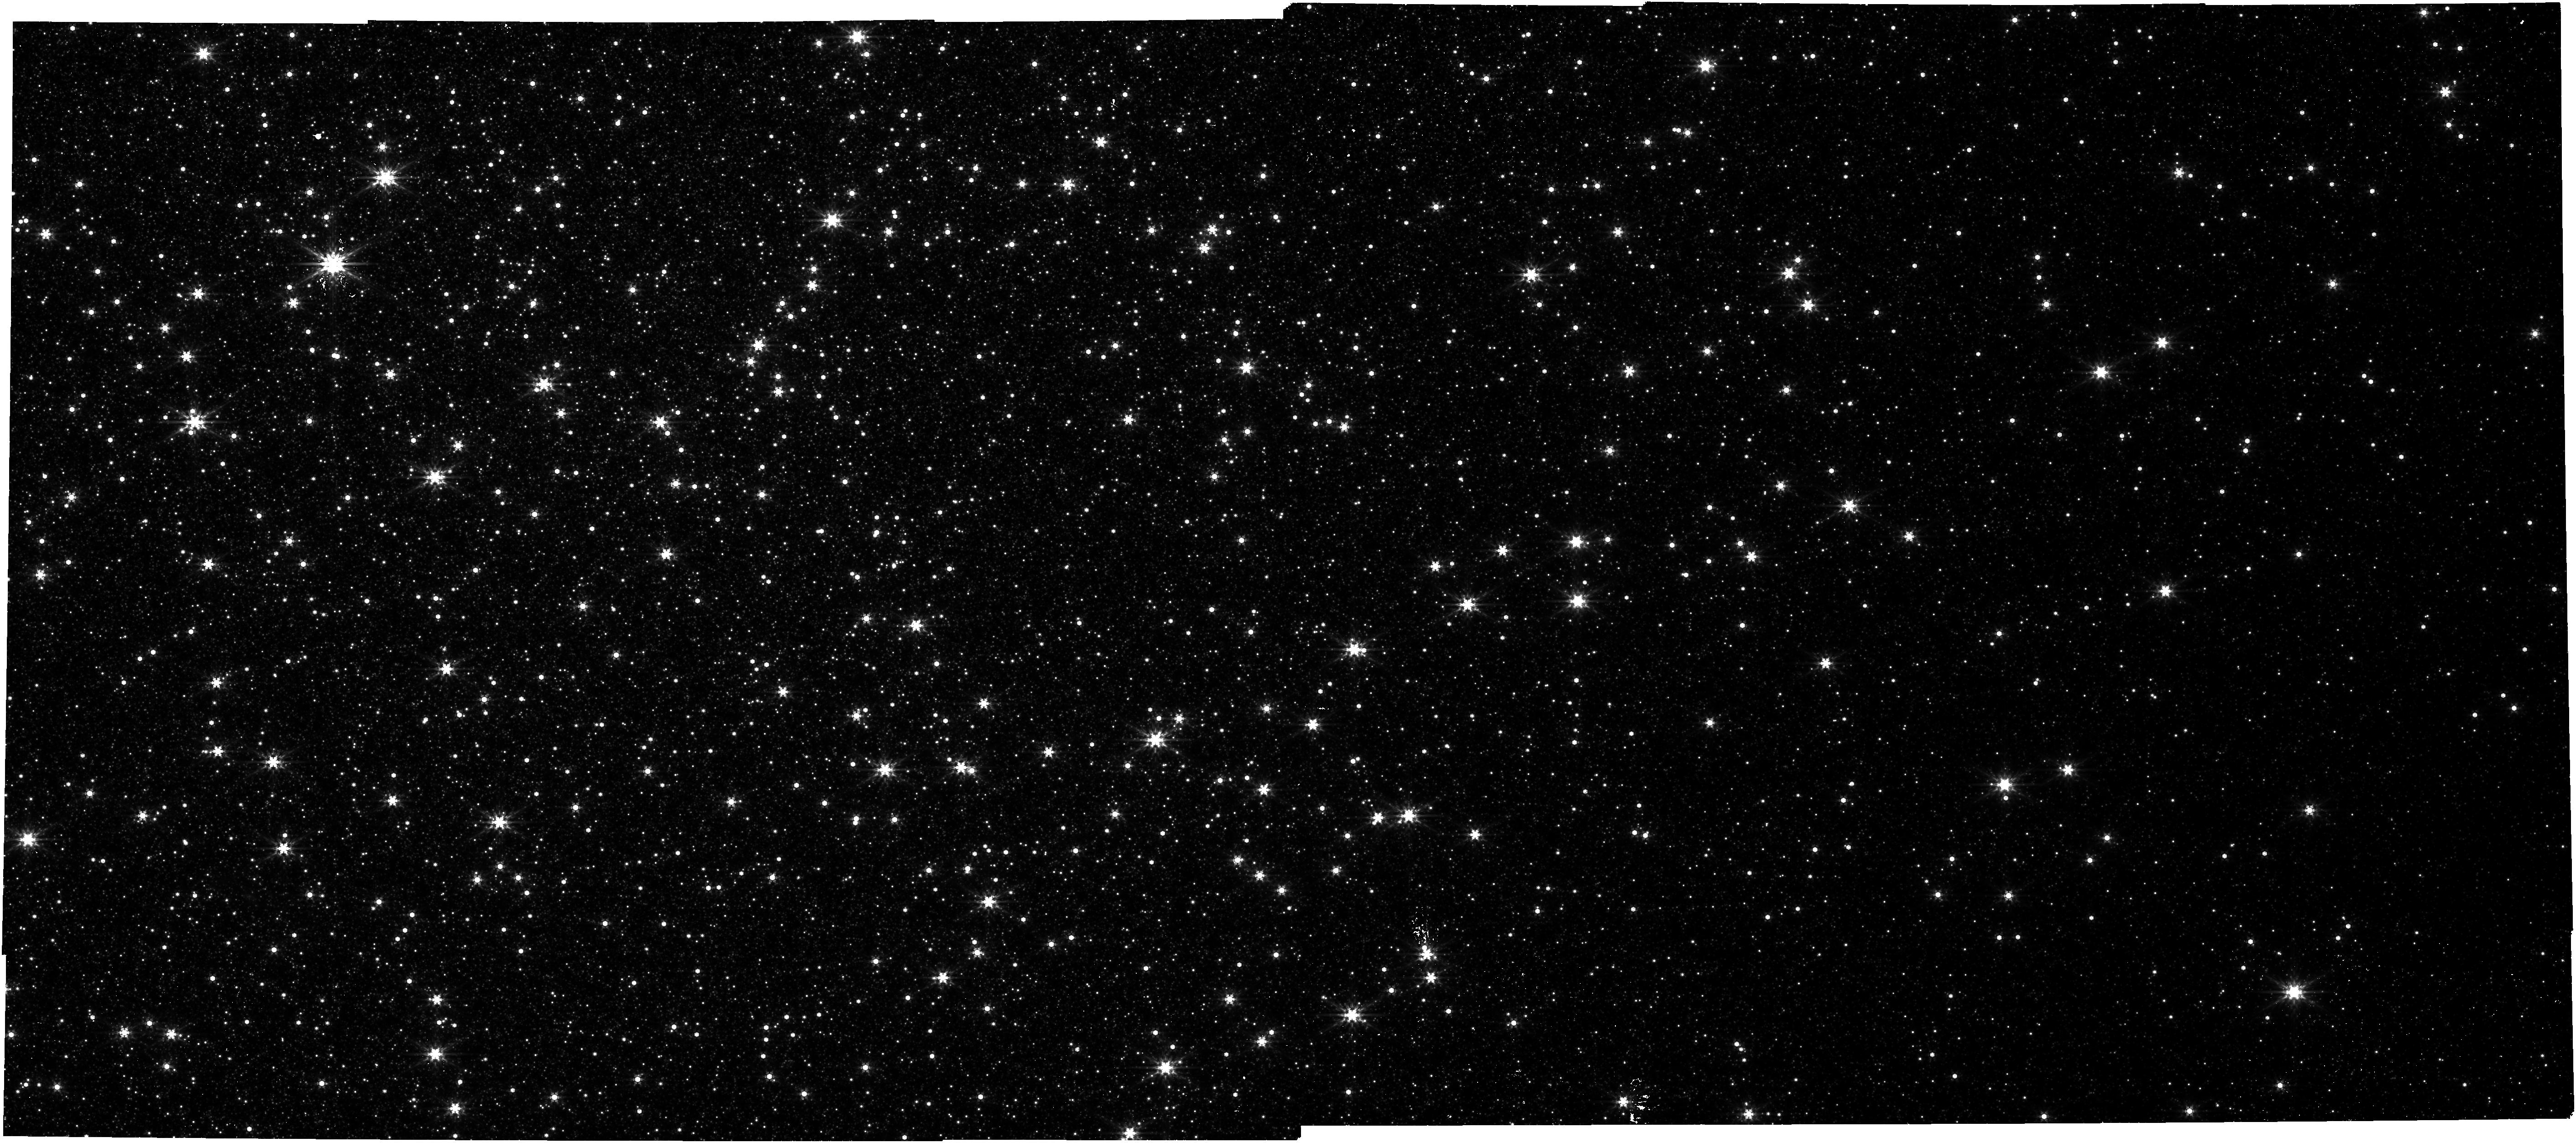
Target: NGC-5139. Instrument: NIRCAM. Filter: F444W. Exposure: 27 min. Observation ID: jw08322-o001_t001_nircam_clear-f444w

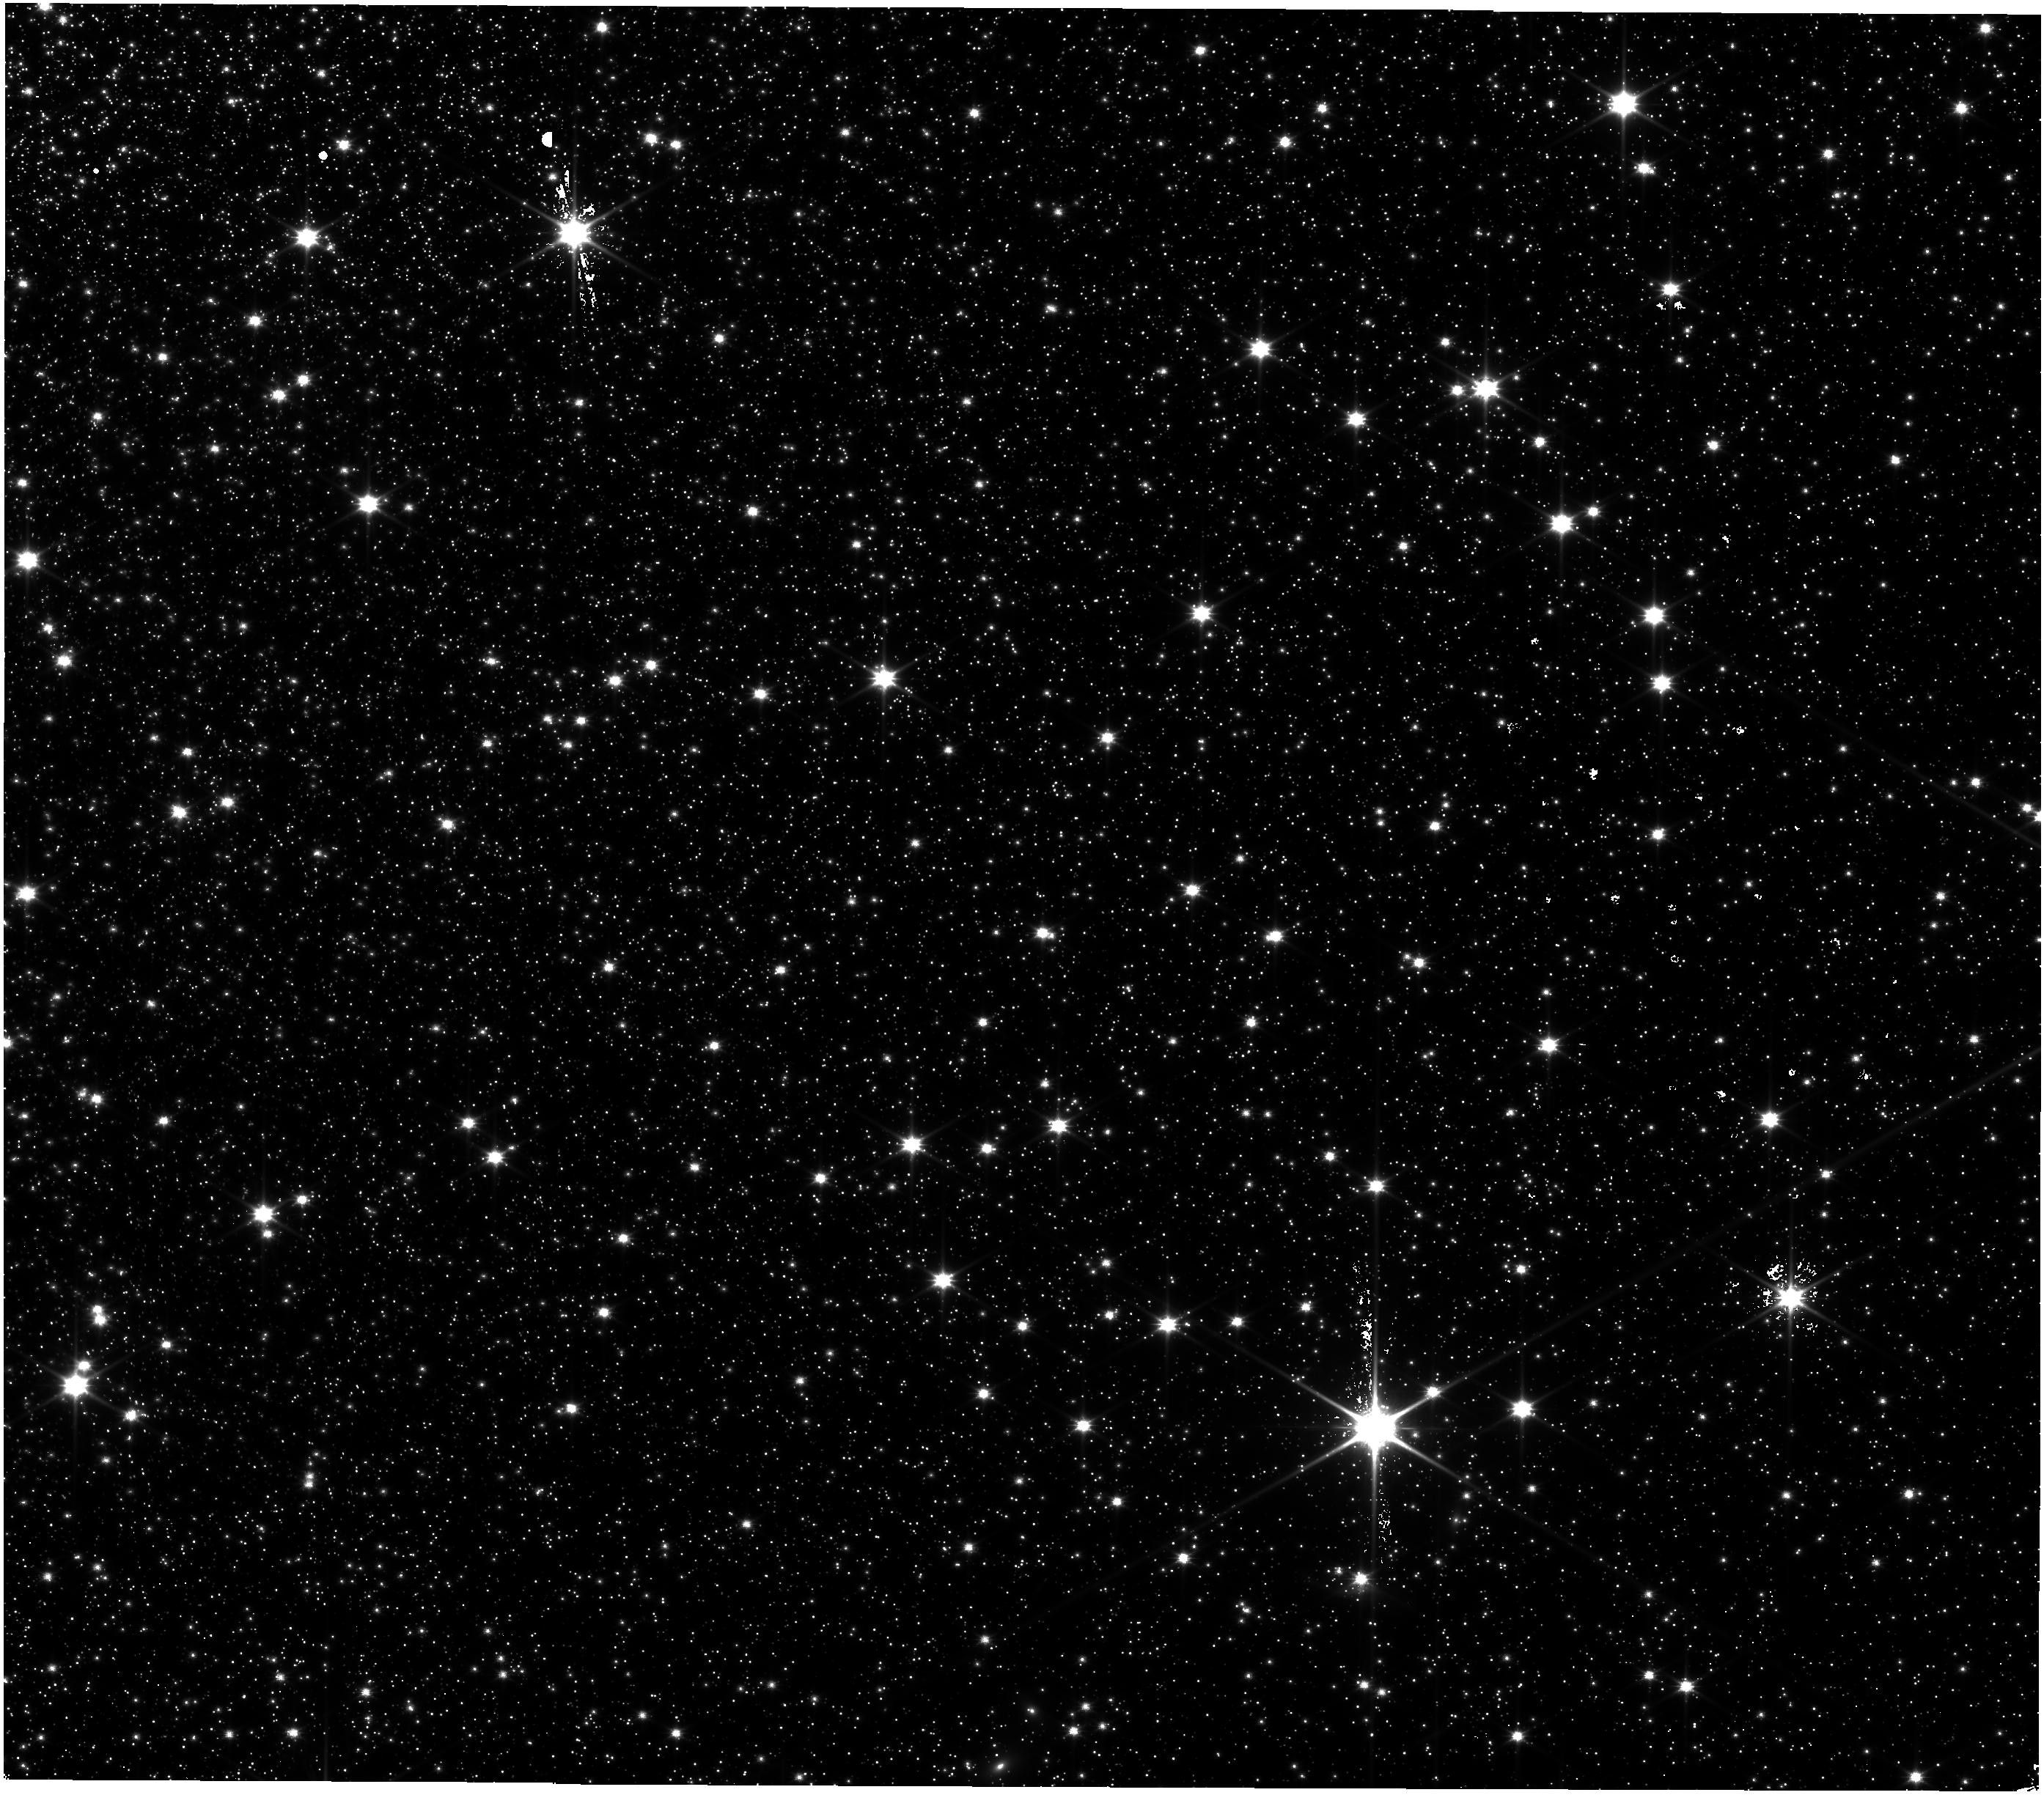
Target: NGC-5139. Instrument: NIRISS. Filter: CLEAR+F115W. Exposure: 23 min. Observation ID: jw08322-o001_t001_niriss_clear-f115w

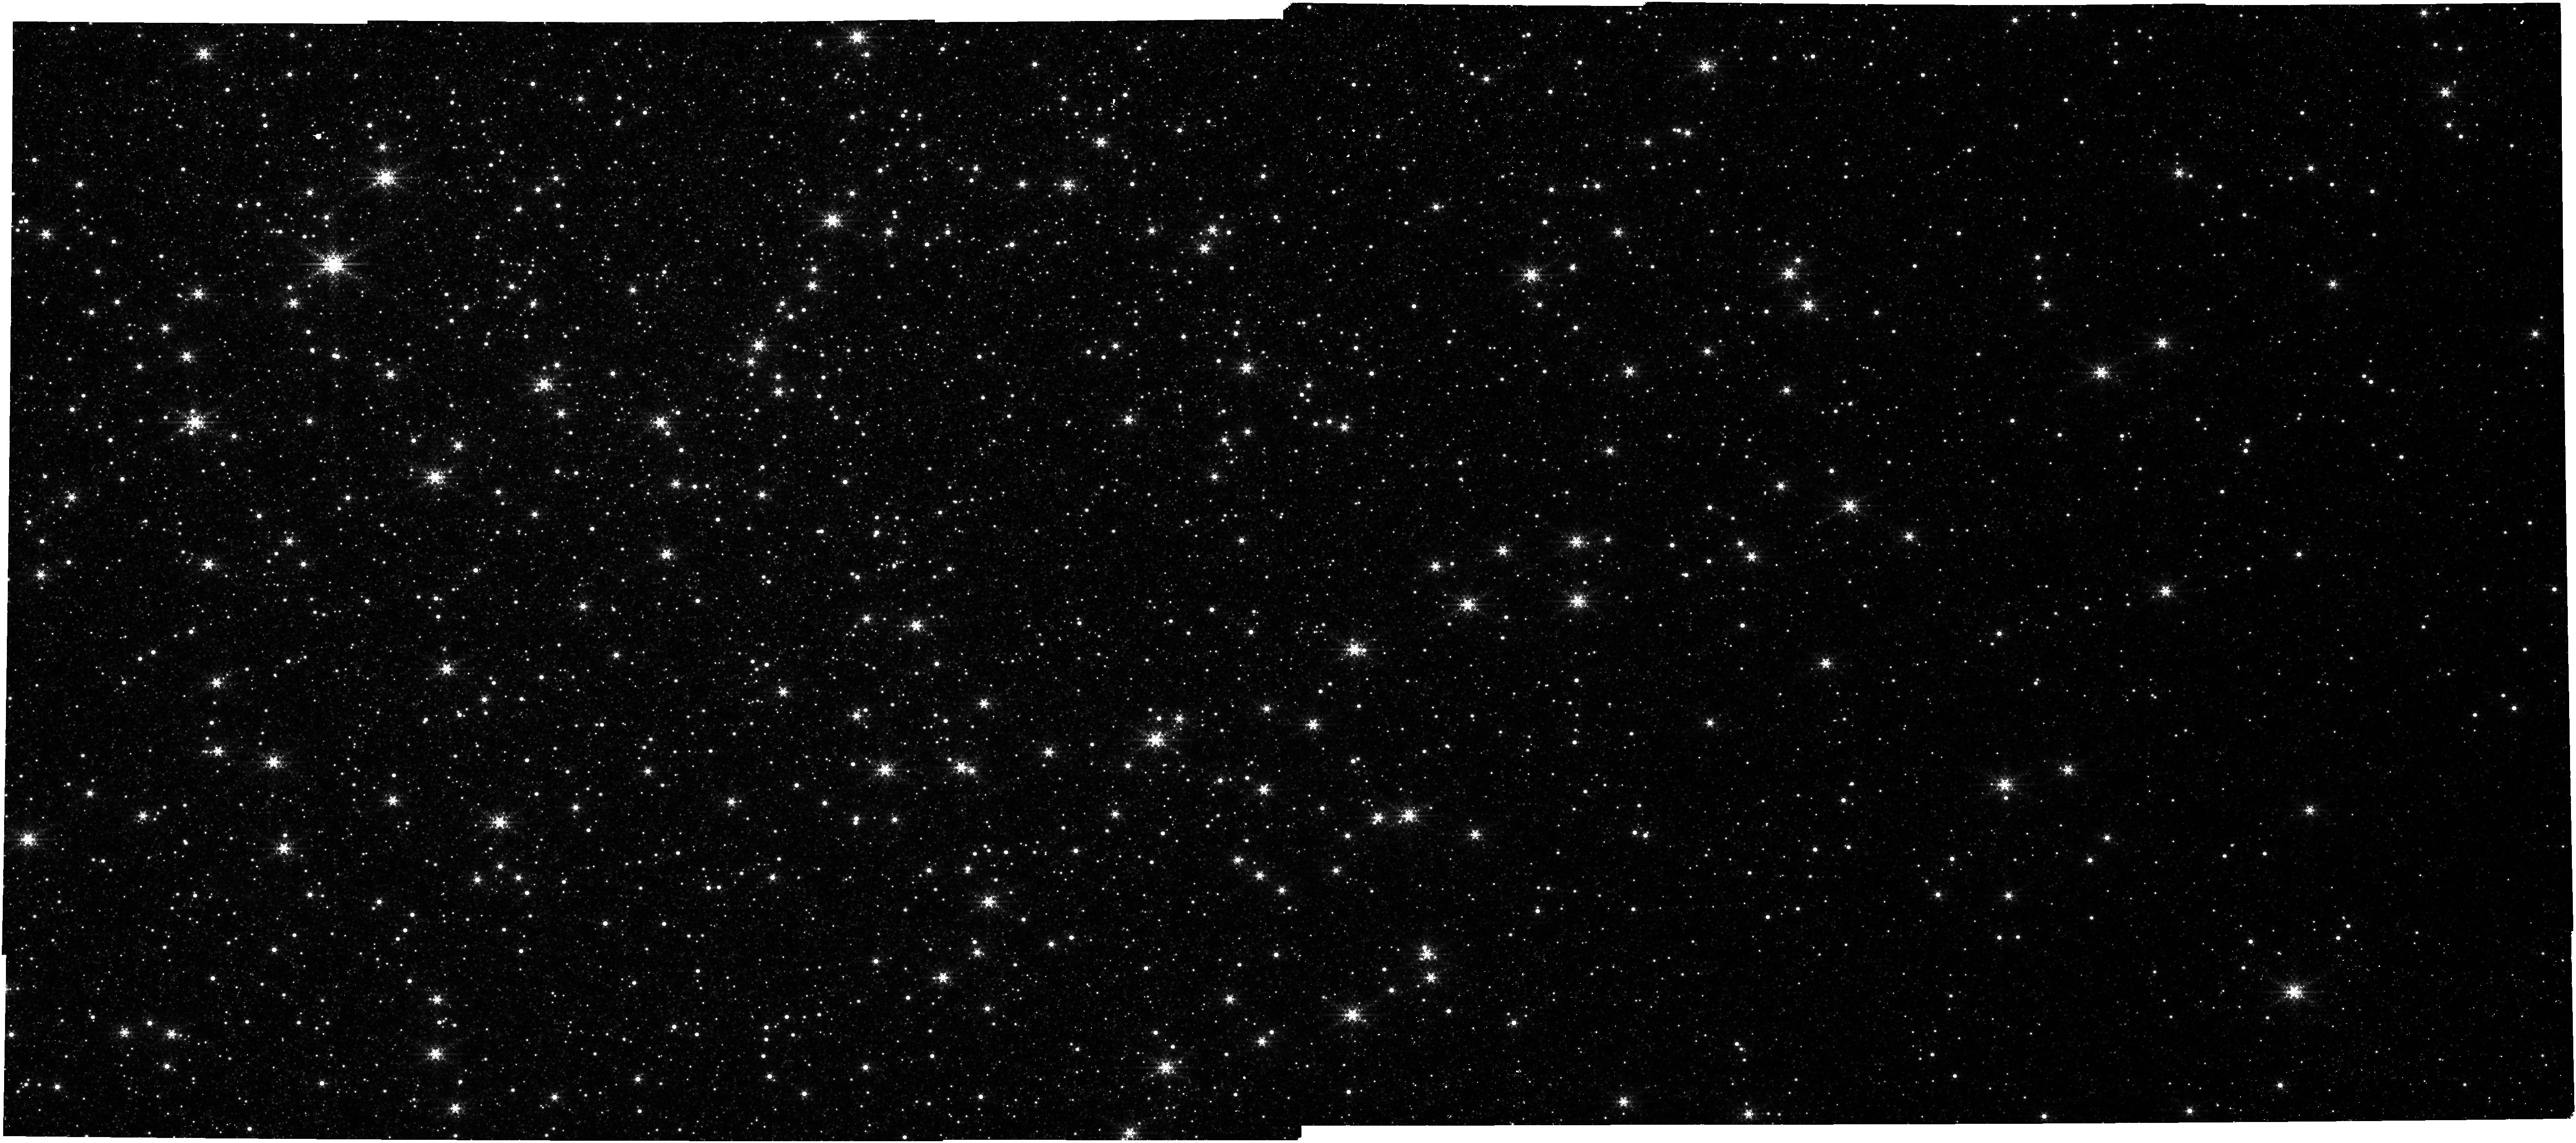
Target: NGC-5139. Instrument: NIRCAM. Filter: F444W+F405N. Exposure: 27 min. Observation ID: jw08322-o001_t001_nircam_f405n-f444w

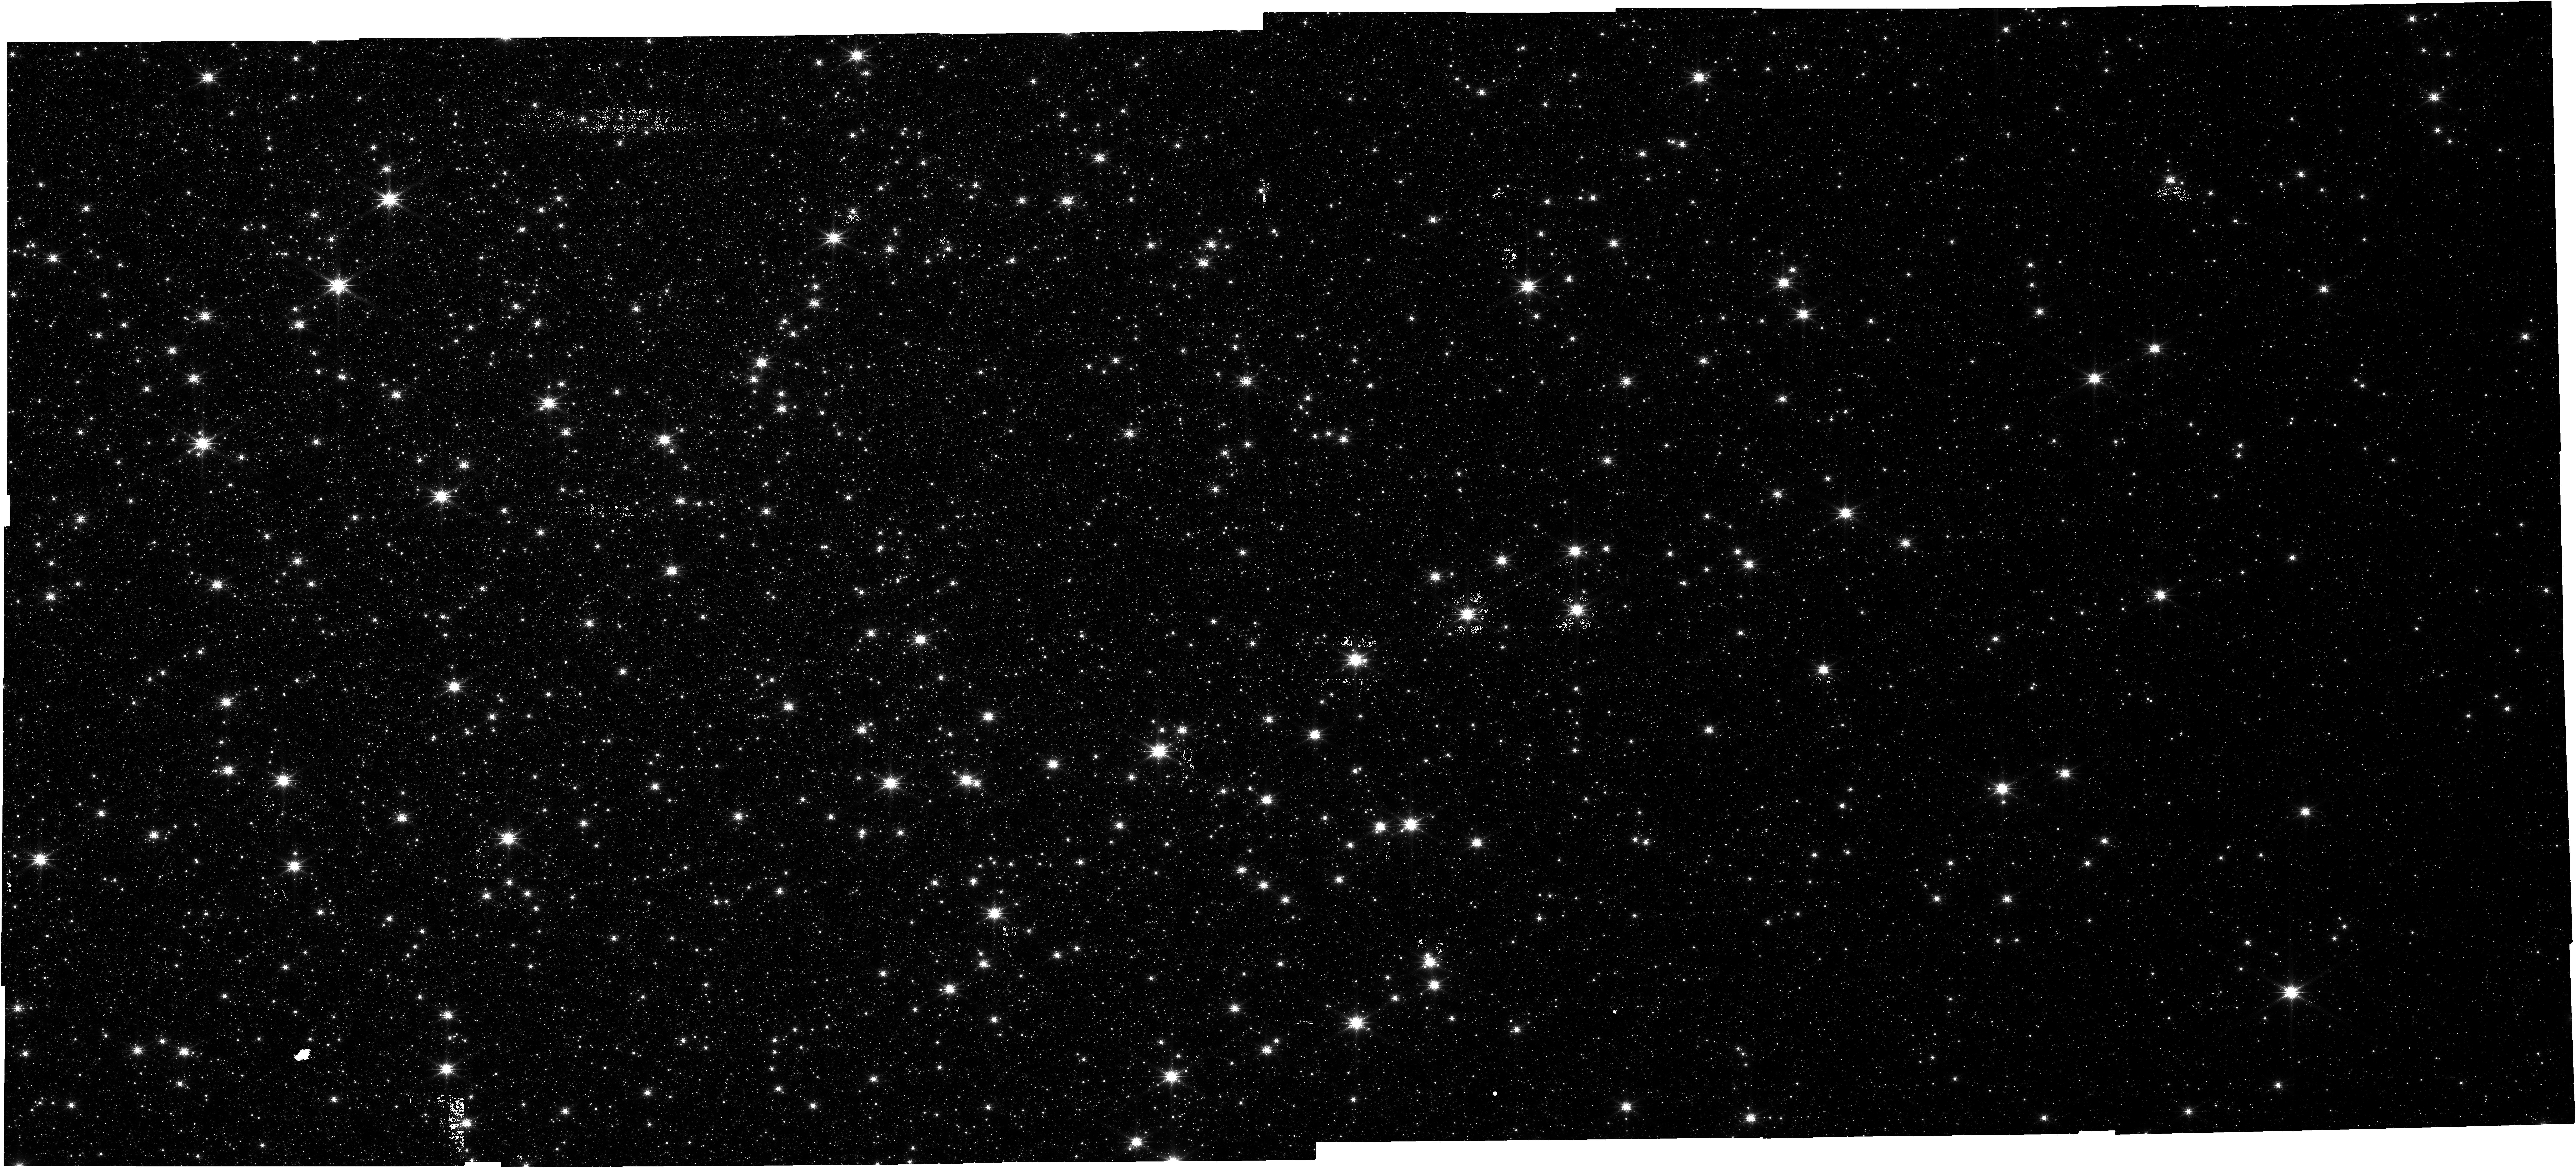
Target: NGC-5139. Instrument: NIRCAM. Filter: F200W. Exposure: 27 min. Observation ID: jw08322-o001_t001_nircam_clear-f200w

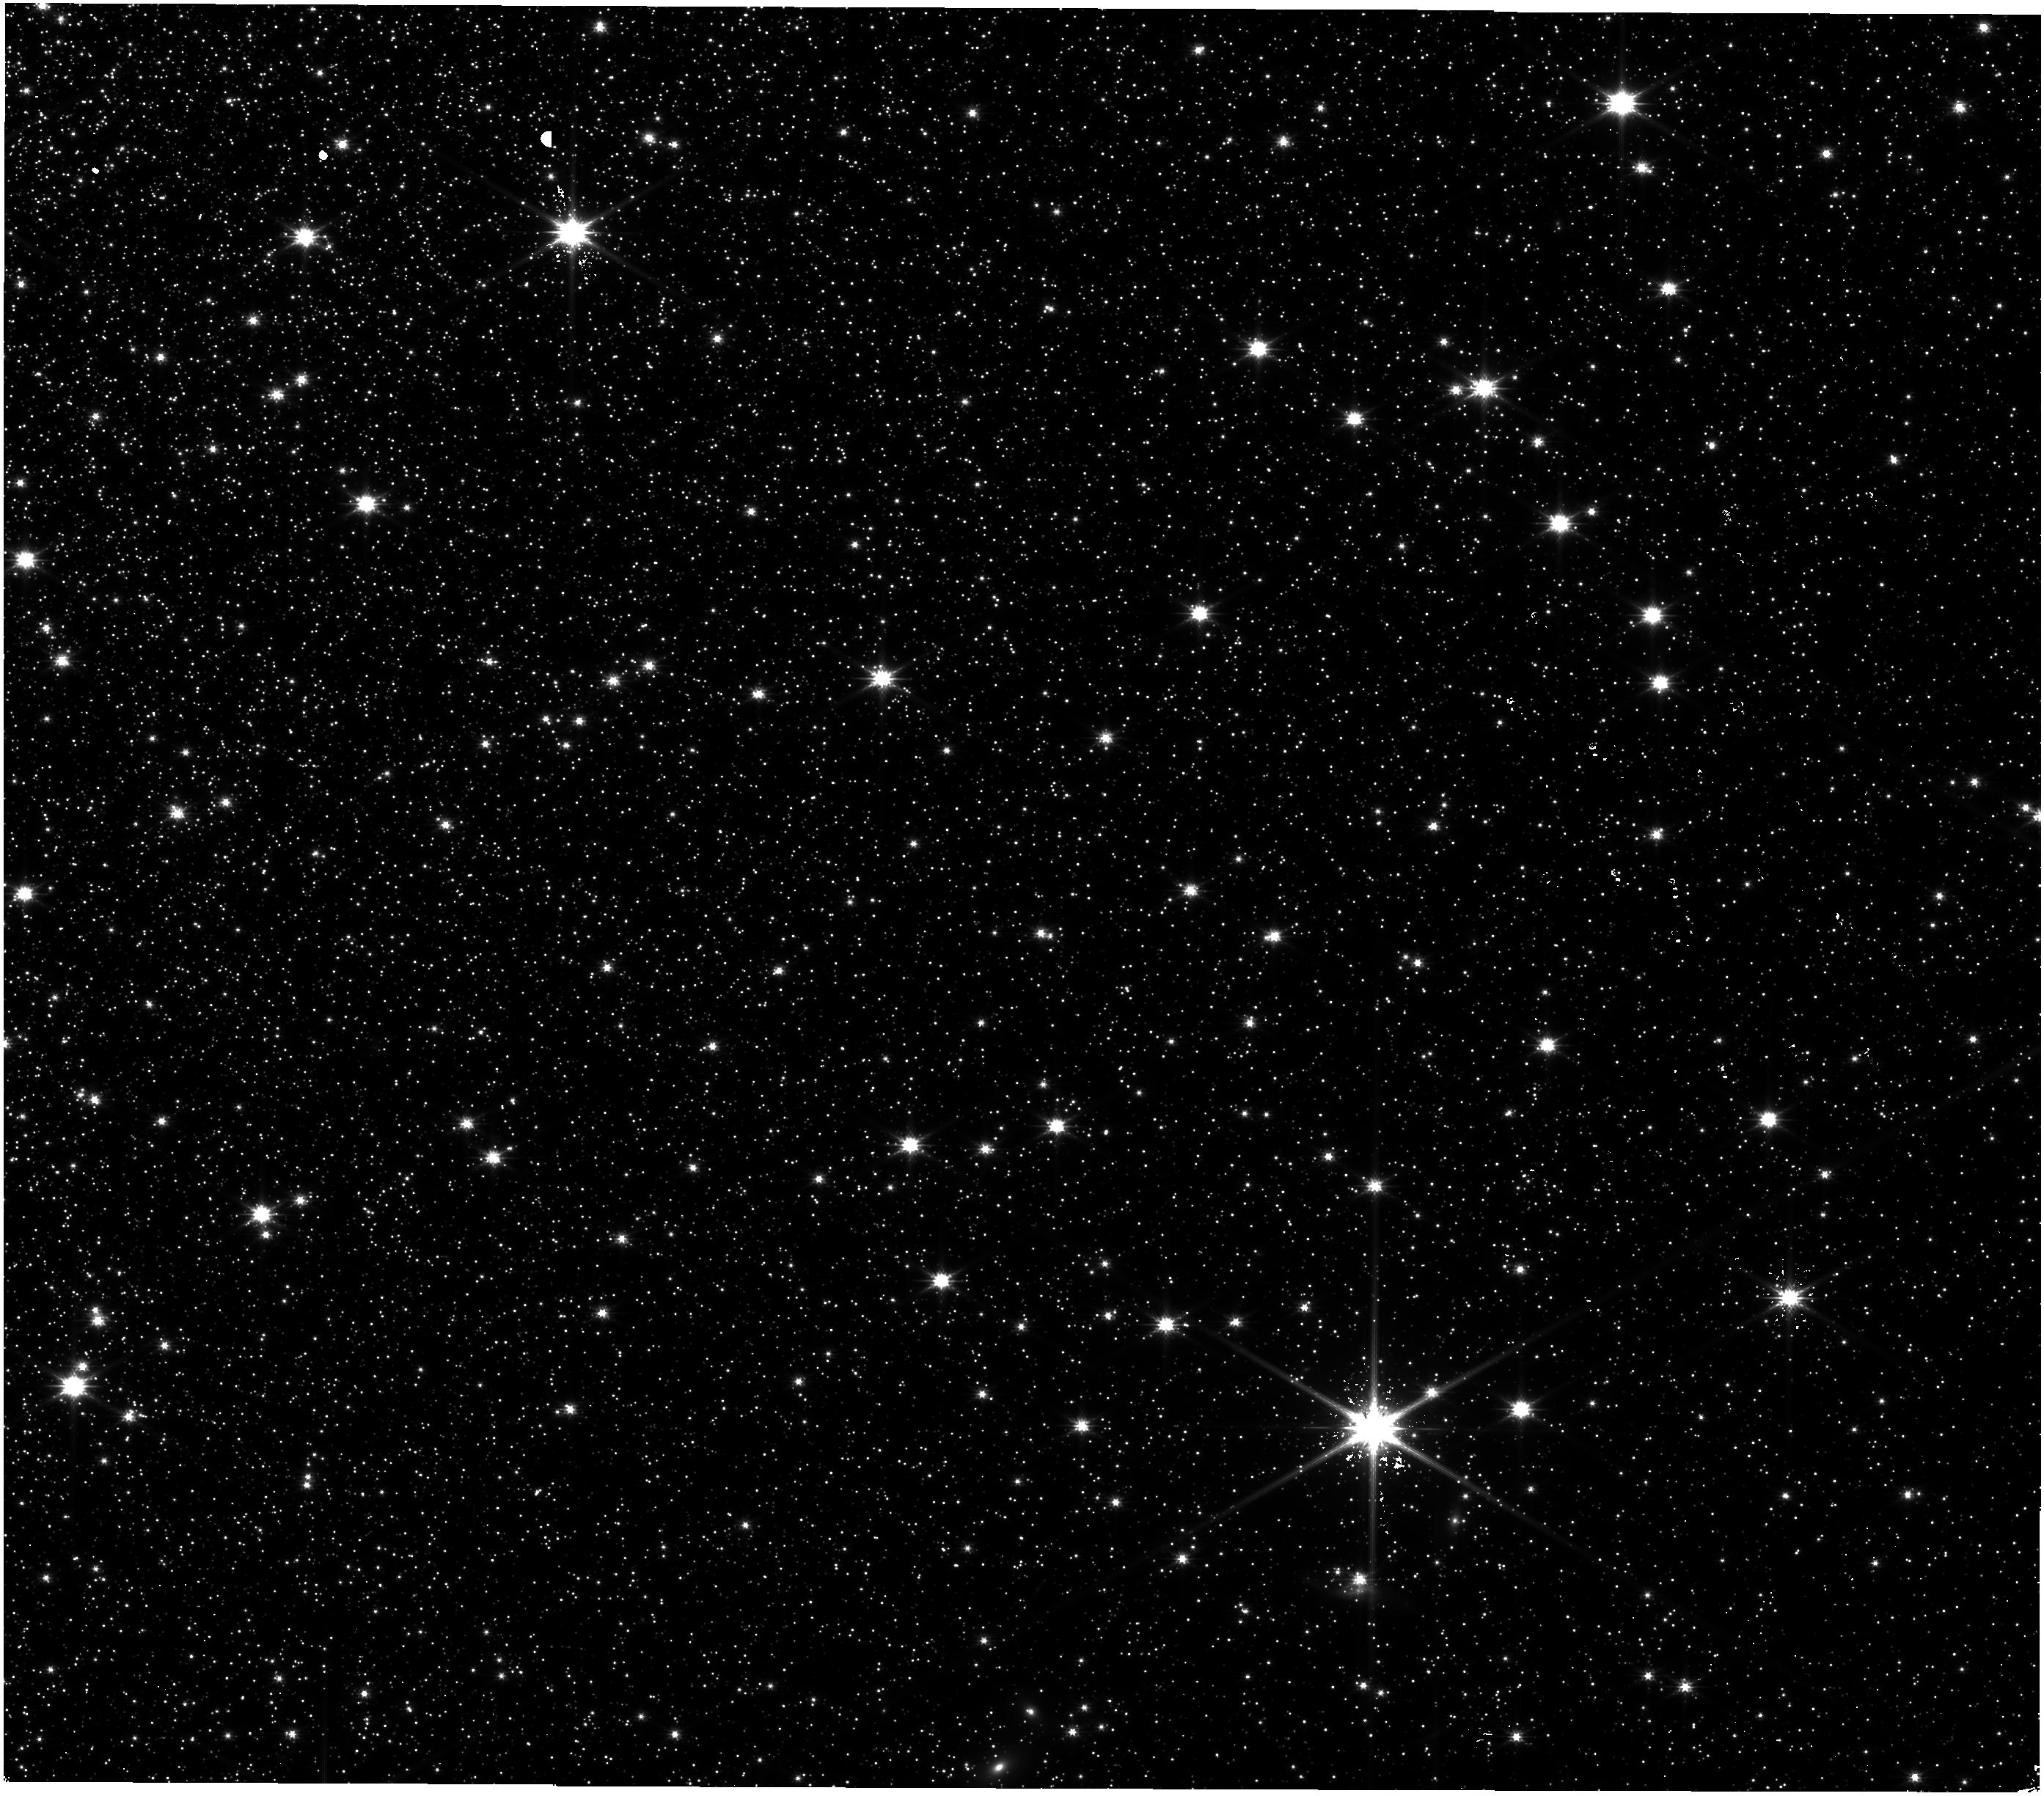
Target: NGC-5139. Instrument: NIRISS. Filter: CLEAR+F200W. Exposure: 23 min. Observation ID: jw08322-o001_t001_niriss_clear-f200w

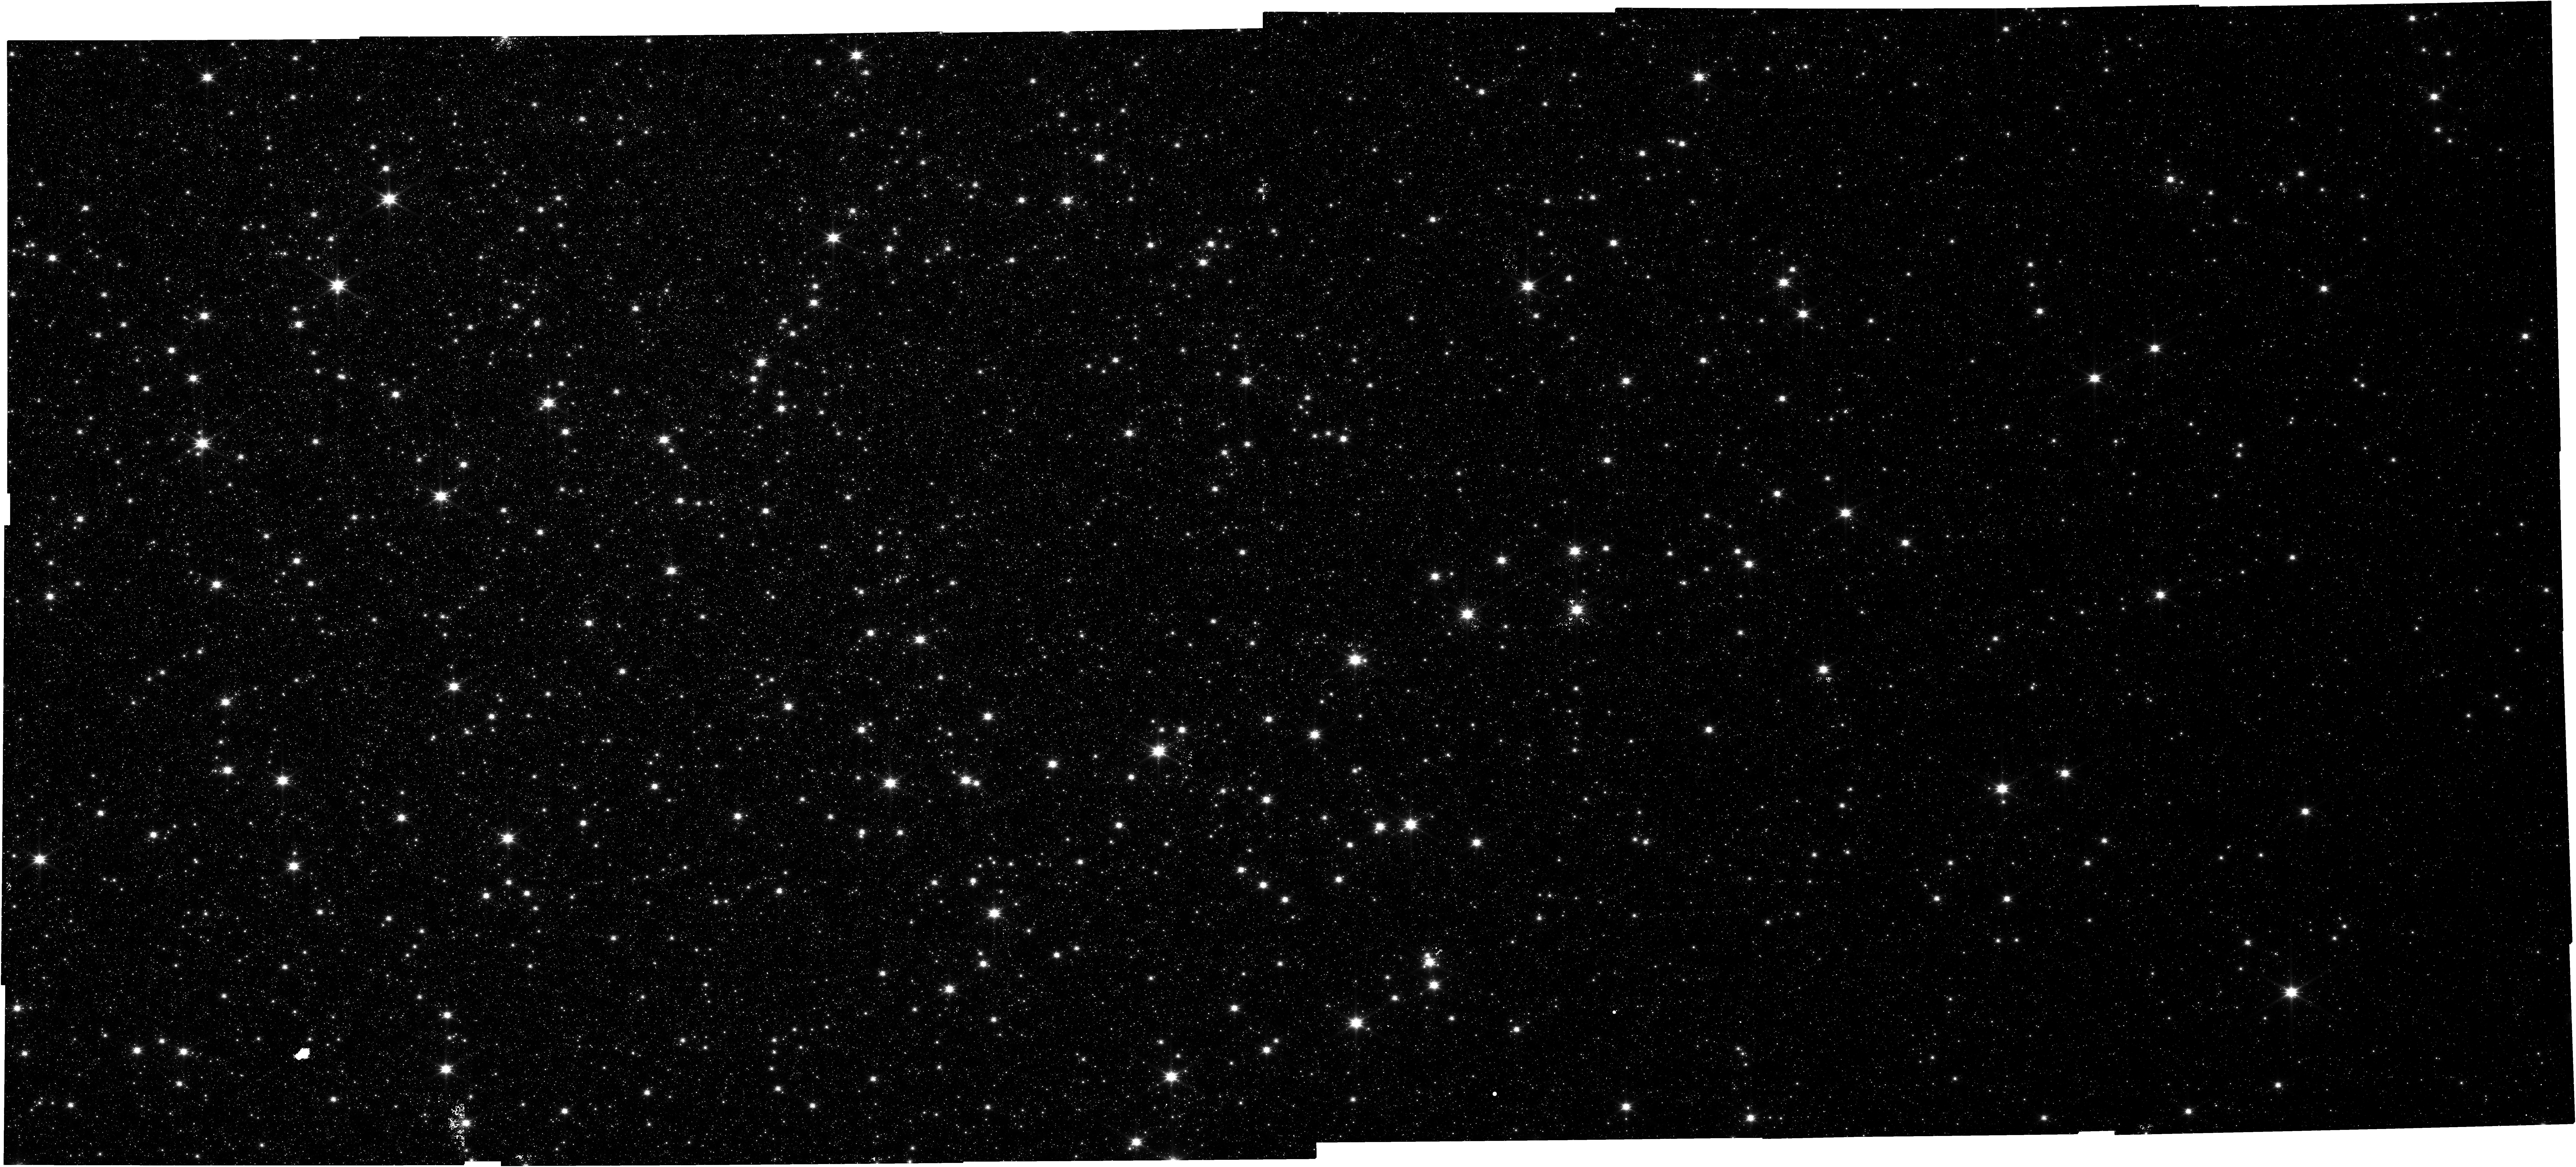
Target: NGC-5139. Instrument: NIRCAM. Filter: F115W. Exposure: 27 min. Observation ID: jw08322-o001_t001_nircam_clear-f115w

Astrometric monitoring of the fast stars around the intermediate-mass black hole in Omega Centauri (PI: Haeberle, Maximilian)

The existence and frequency of intermediate-mass black holes is an unresolved mystery with important implications for our understanding of the formation of supermassive black holes in the early universe. Omega Centauri has long been suspected to host such a black hole and the recent detection of several fast-moving stars in its center has provided new, strong evidence, placing a lower limit on the black hole mass of 8200 M⊙. Weighing this intermediate-mass black hole more precisely requires additional observations. Due to its superior resolution and high sensitivity, JWST is perfectly suited to follow up on the faint, fast stars and to determine their orbits. By combining existing HST and JWST data with our proposed multi-cycle observations, we will measure their astrometric accelerations, allowing the first direct mass measurements of the intermediate-mass black hole. With just a single 2.6 hr observation in Cycles 4, 5, and 6, we can improve the acceleration measurements of these stars by more than a factor of 2 over the measurement from hundreds of HST observations taken over 20 years. In addition, the proposed multi-cycle observations will detect any additional faint stars in the vicinity of the black hole, monitor potential variable accretion emission, and provide an important astrometric reference for future observations.